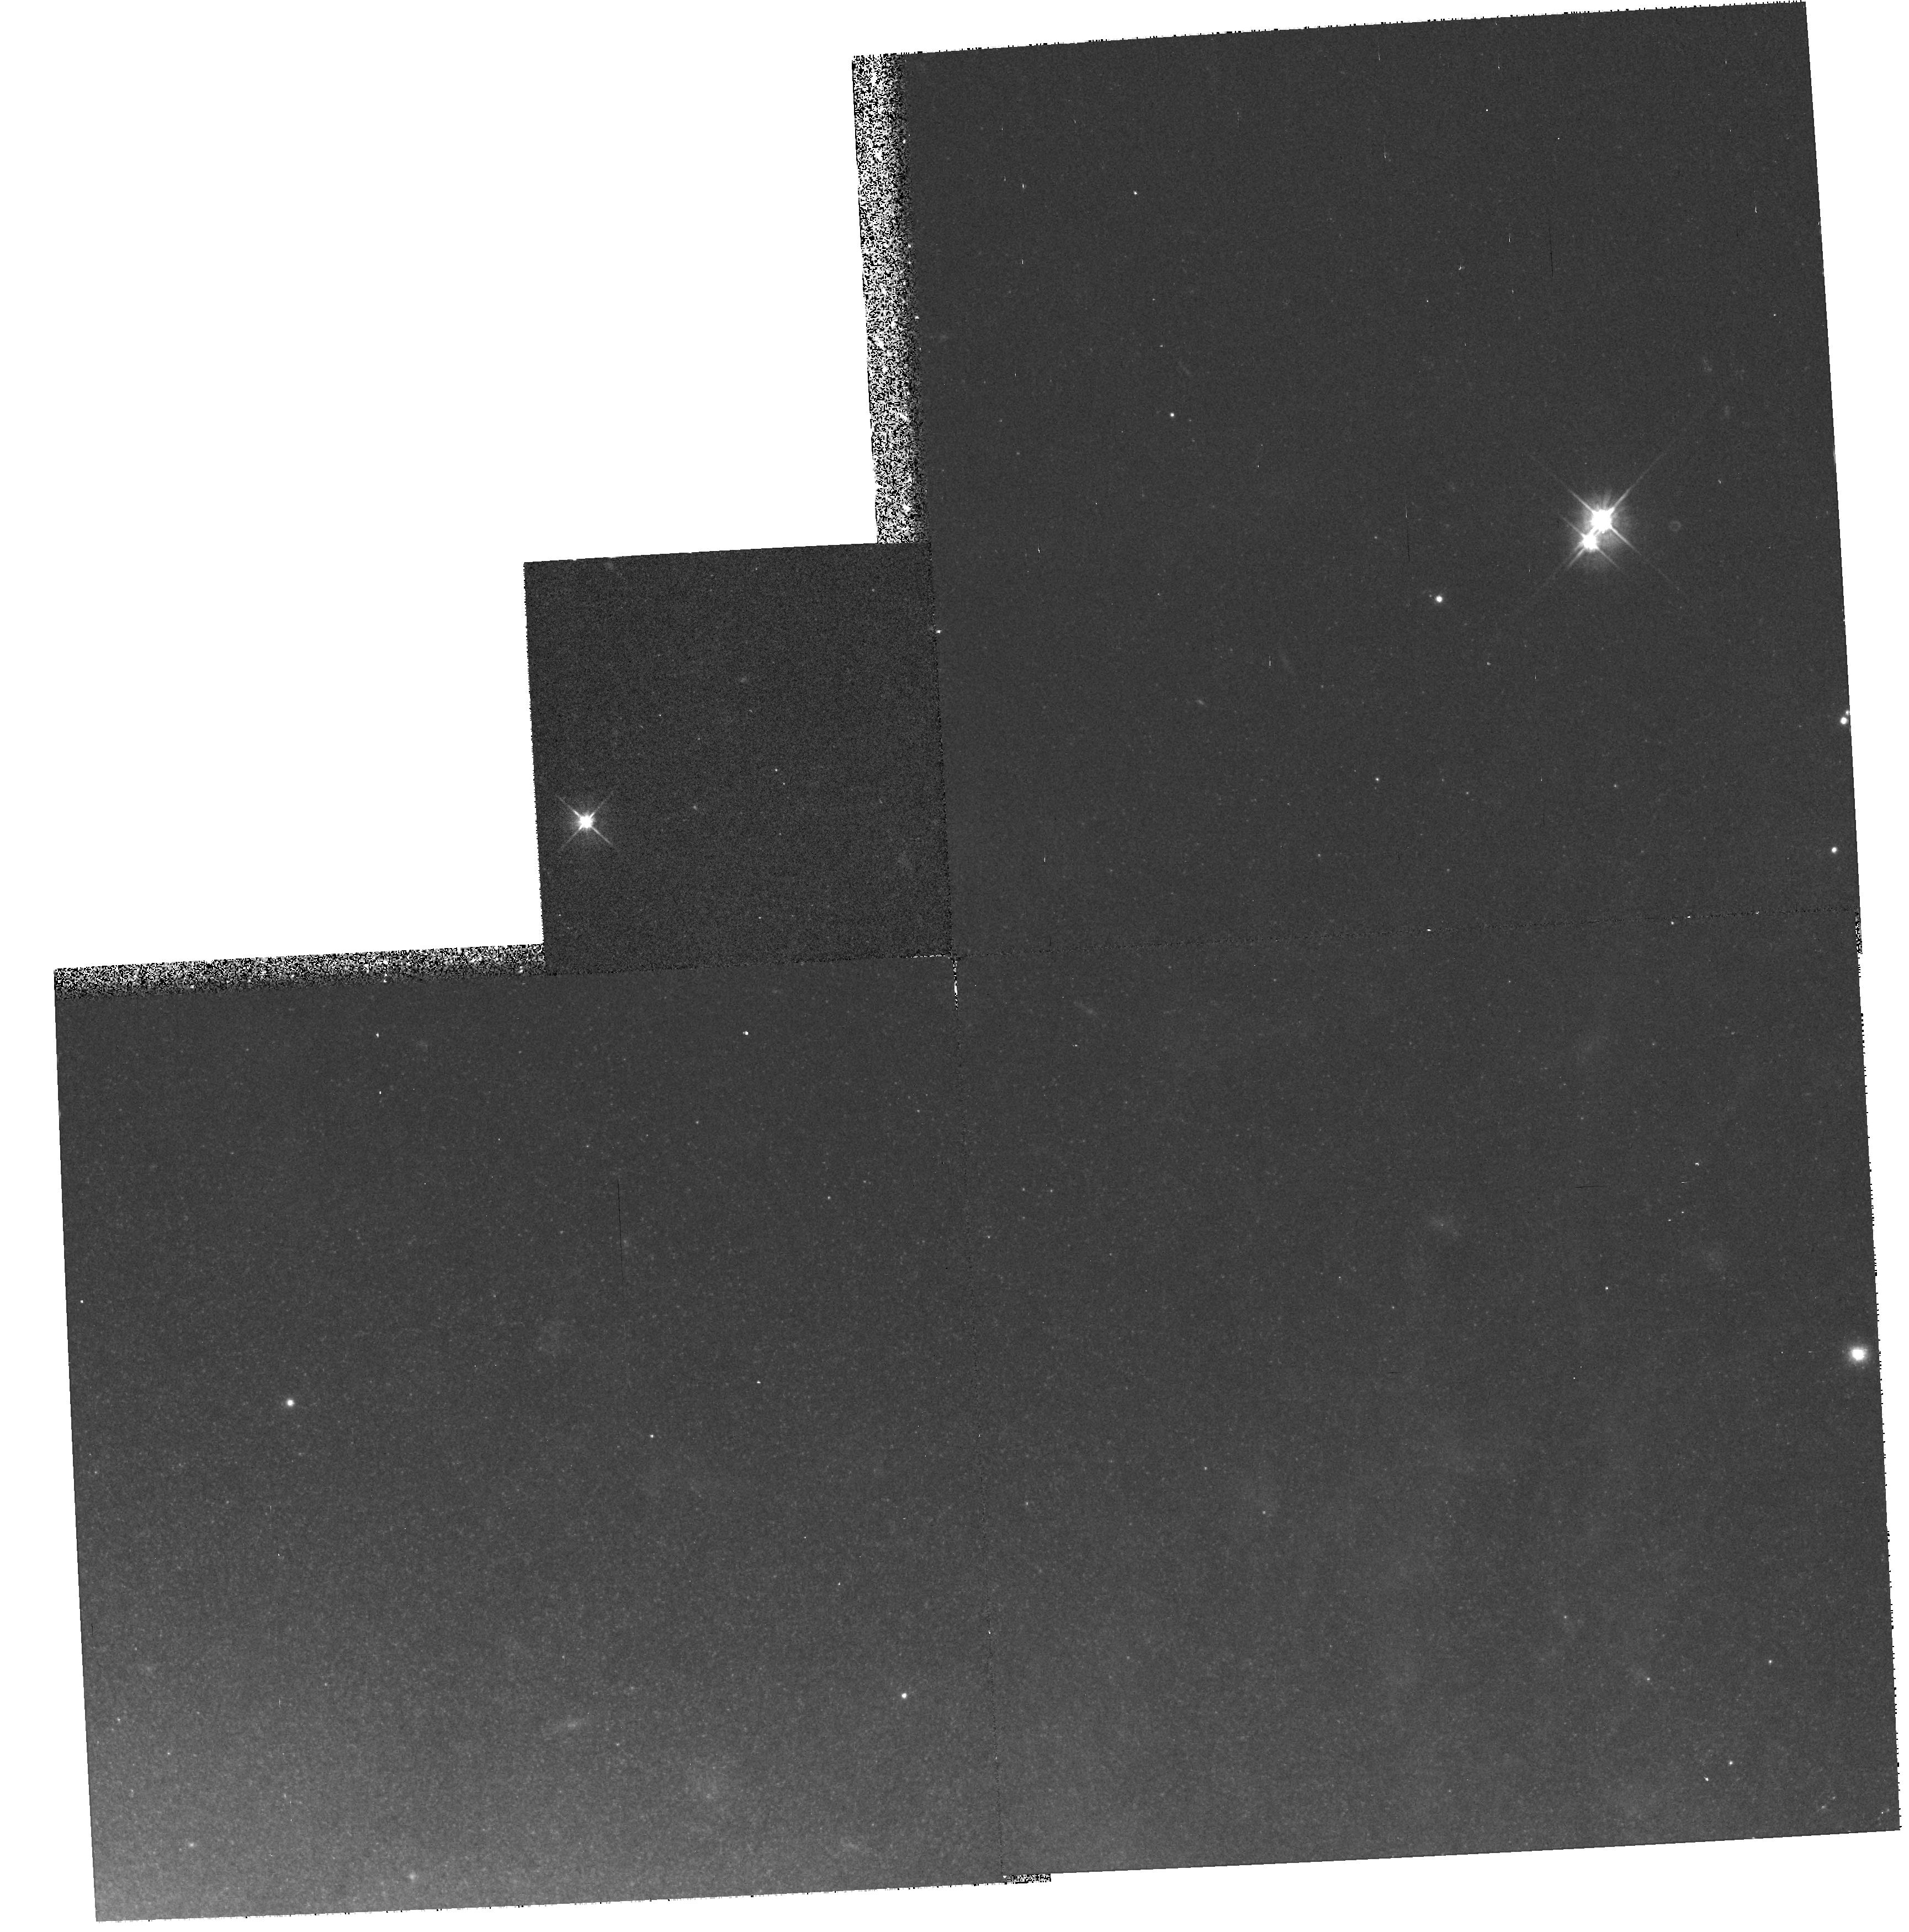
Target: M82-POS1. Instrument: WFPC2/PC. Filter: F555W. Exposure: 17 min. Observation ID: hst_6441_02_wfpc2_pc_f555w_u3nk02

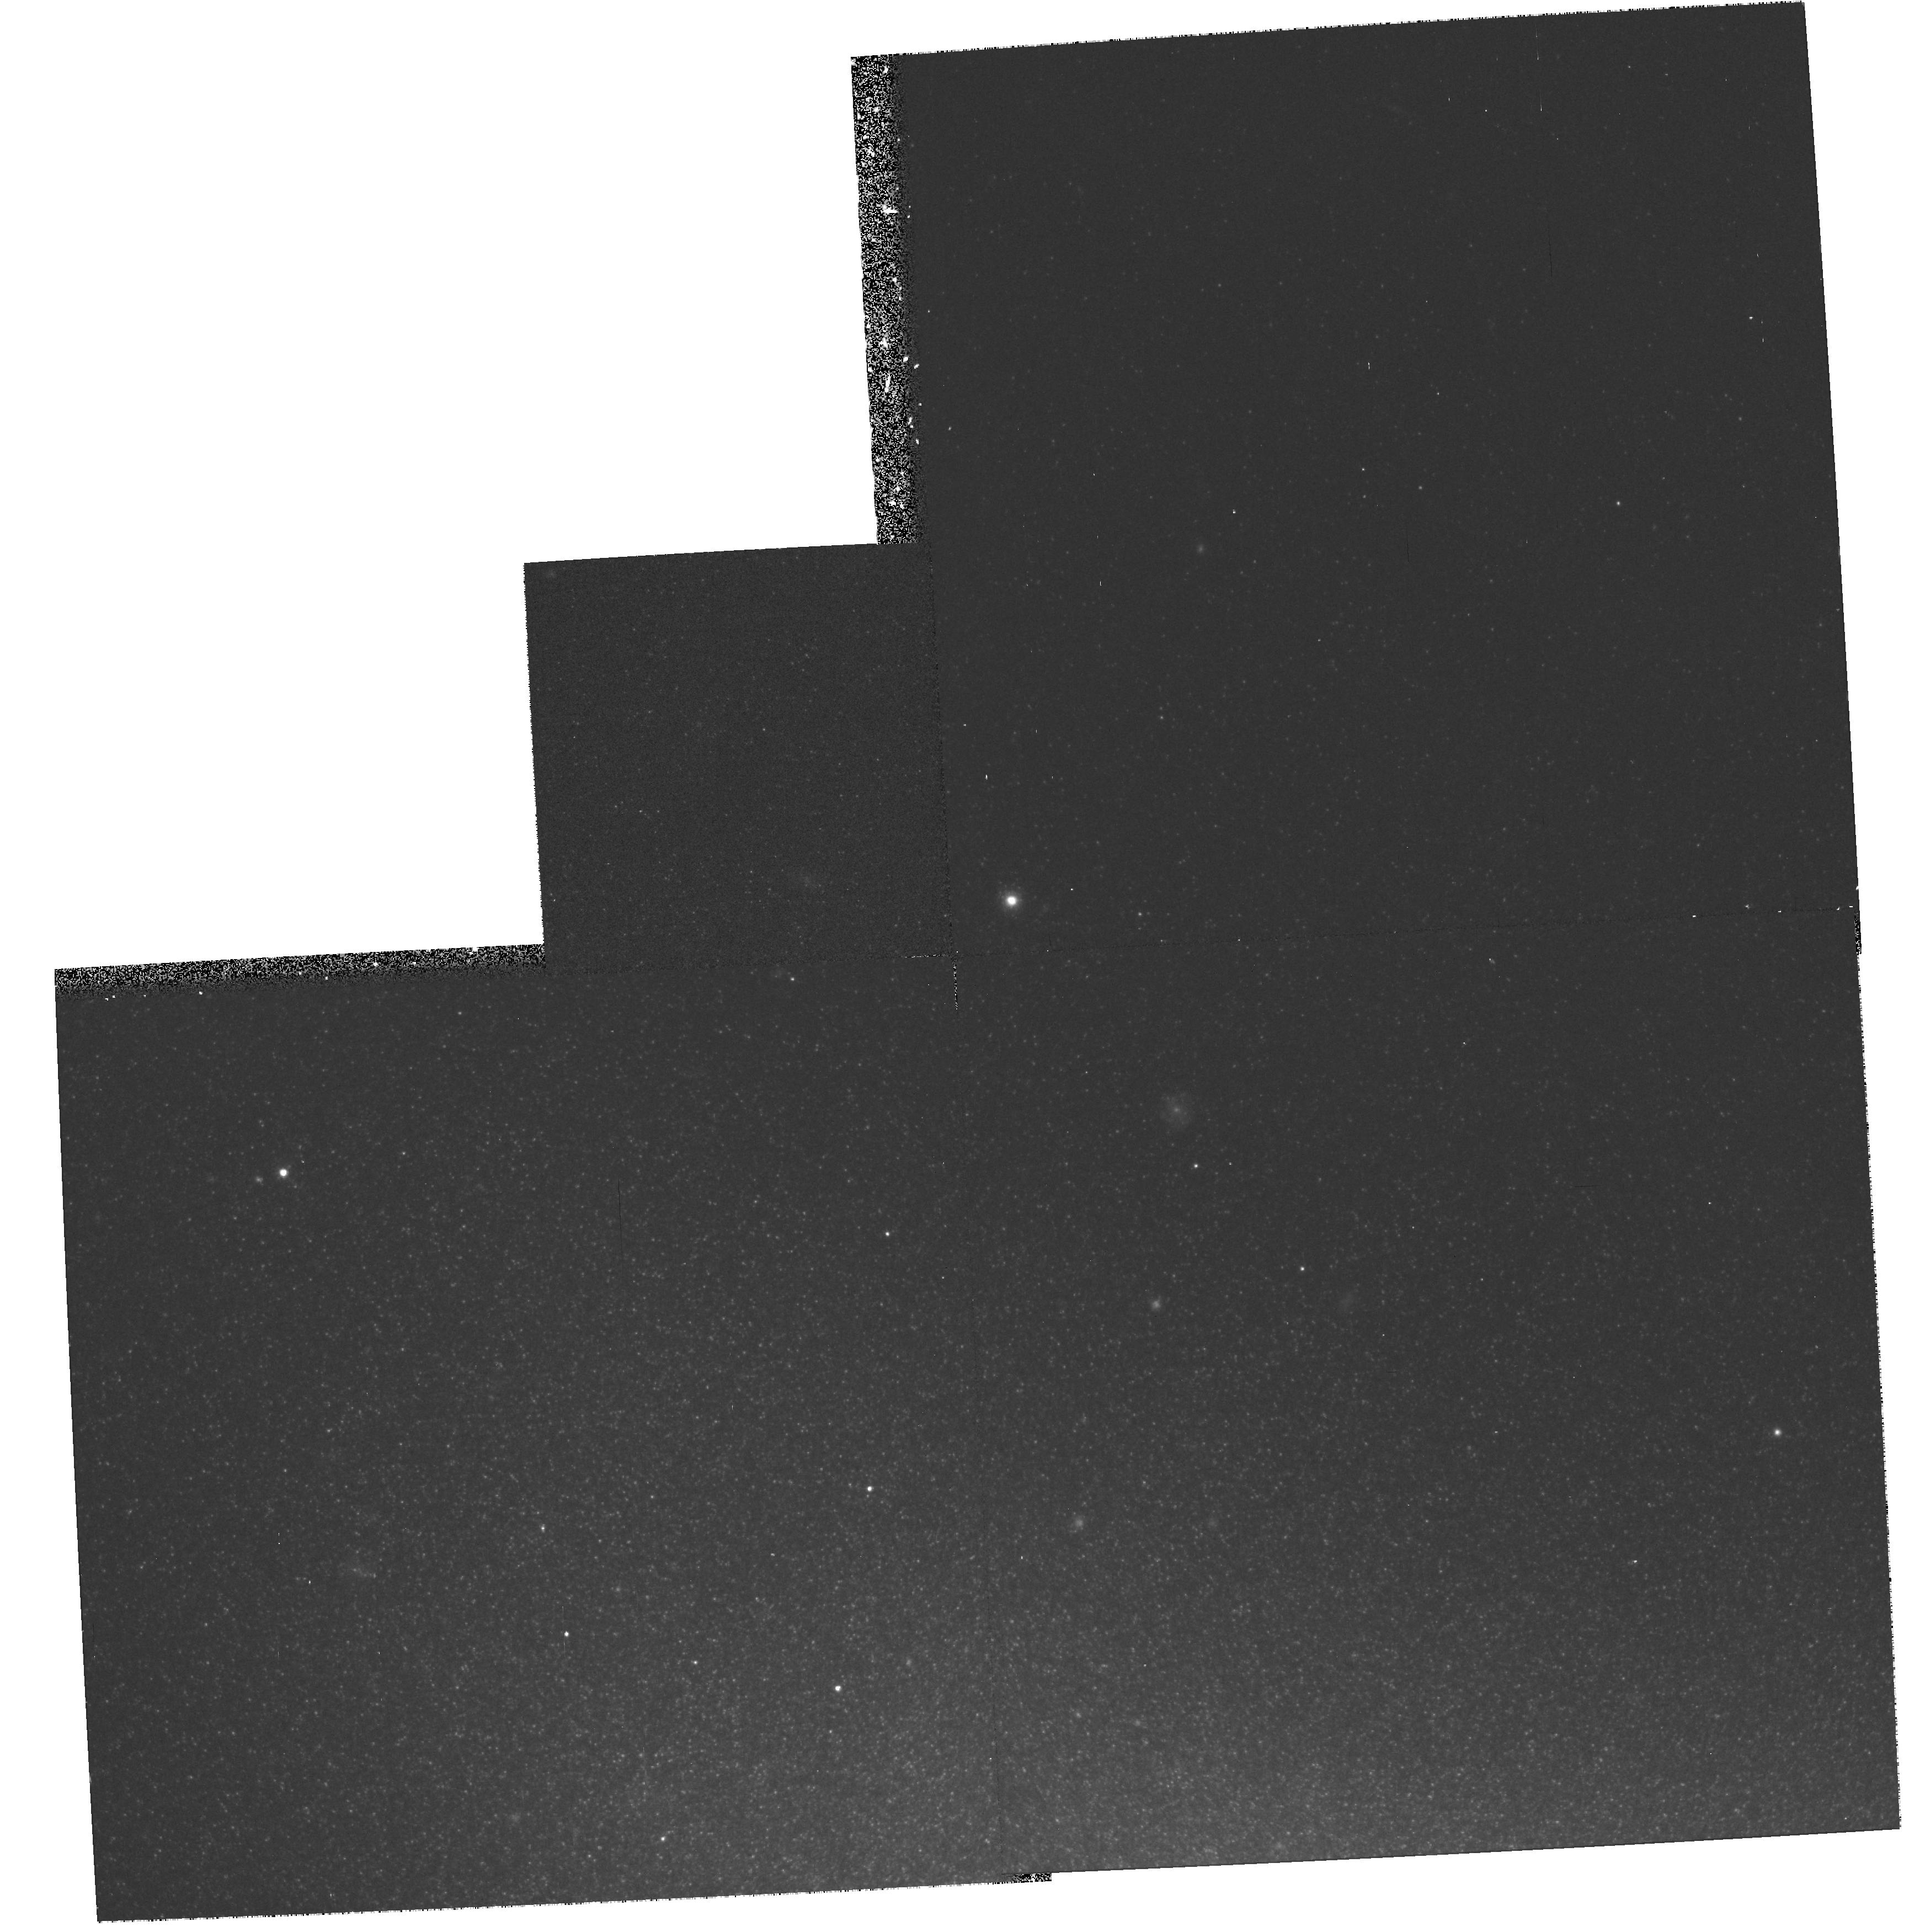
Target: M82-POS2. Instrument: WFPC2/PC. Filter: F814W. Exposure: 17 min. Observation ID: hst_6441_a2_wfpc2_pc_f814w_u3nka2

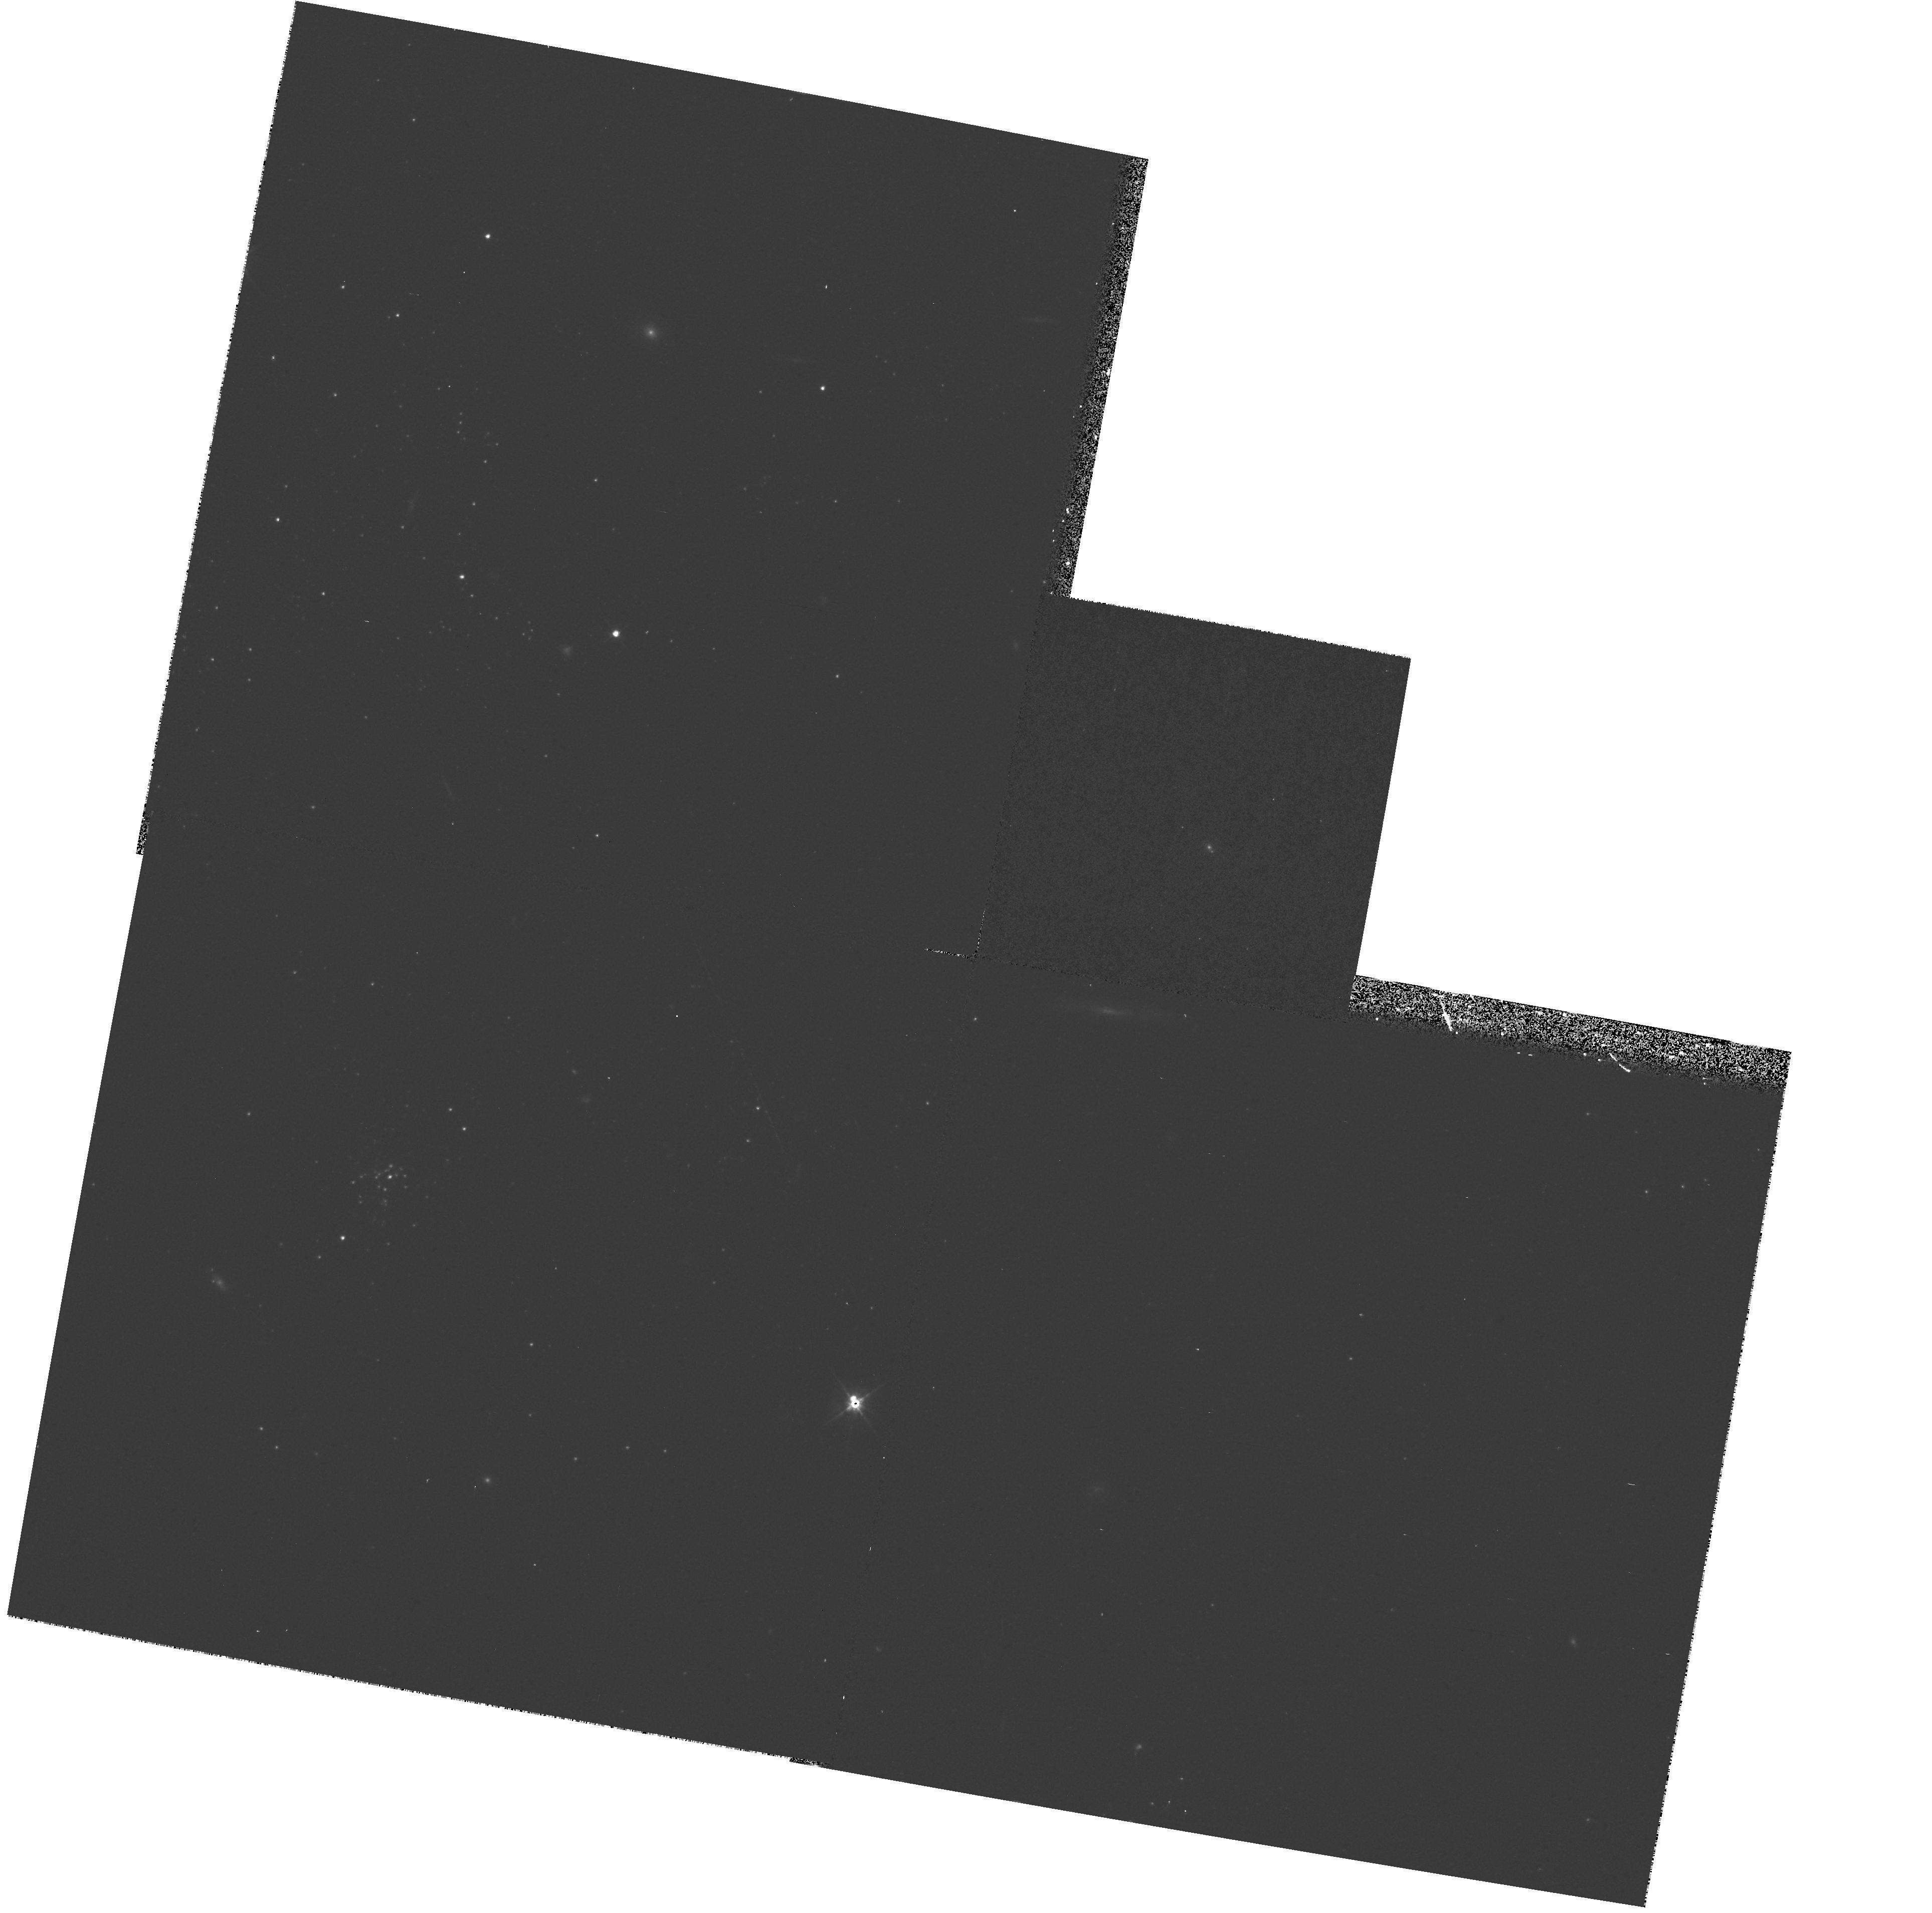
Target: NGC3077-POS2. Instrument: WFPC2/PC. Filter: F555W. Exposure: 13 min. Observation ID: hst_6441_01_wfpc2_pc_f555w_u3nk01

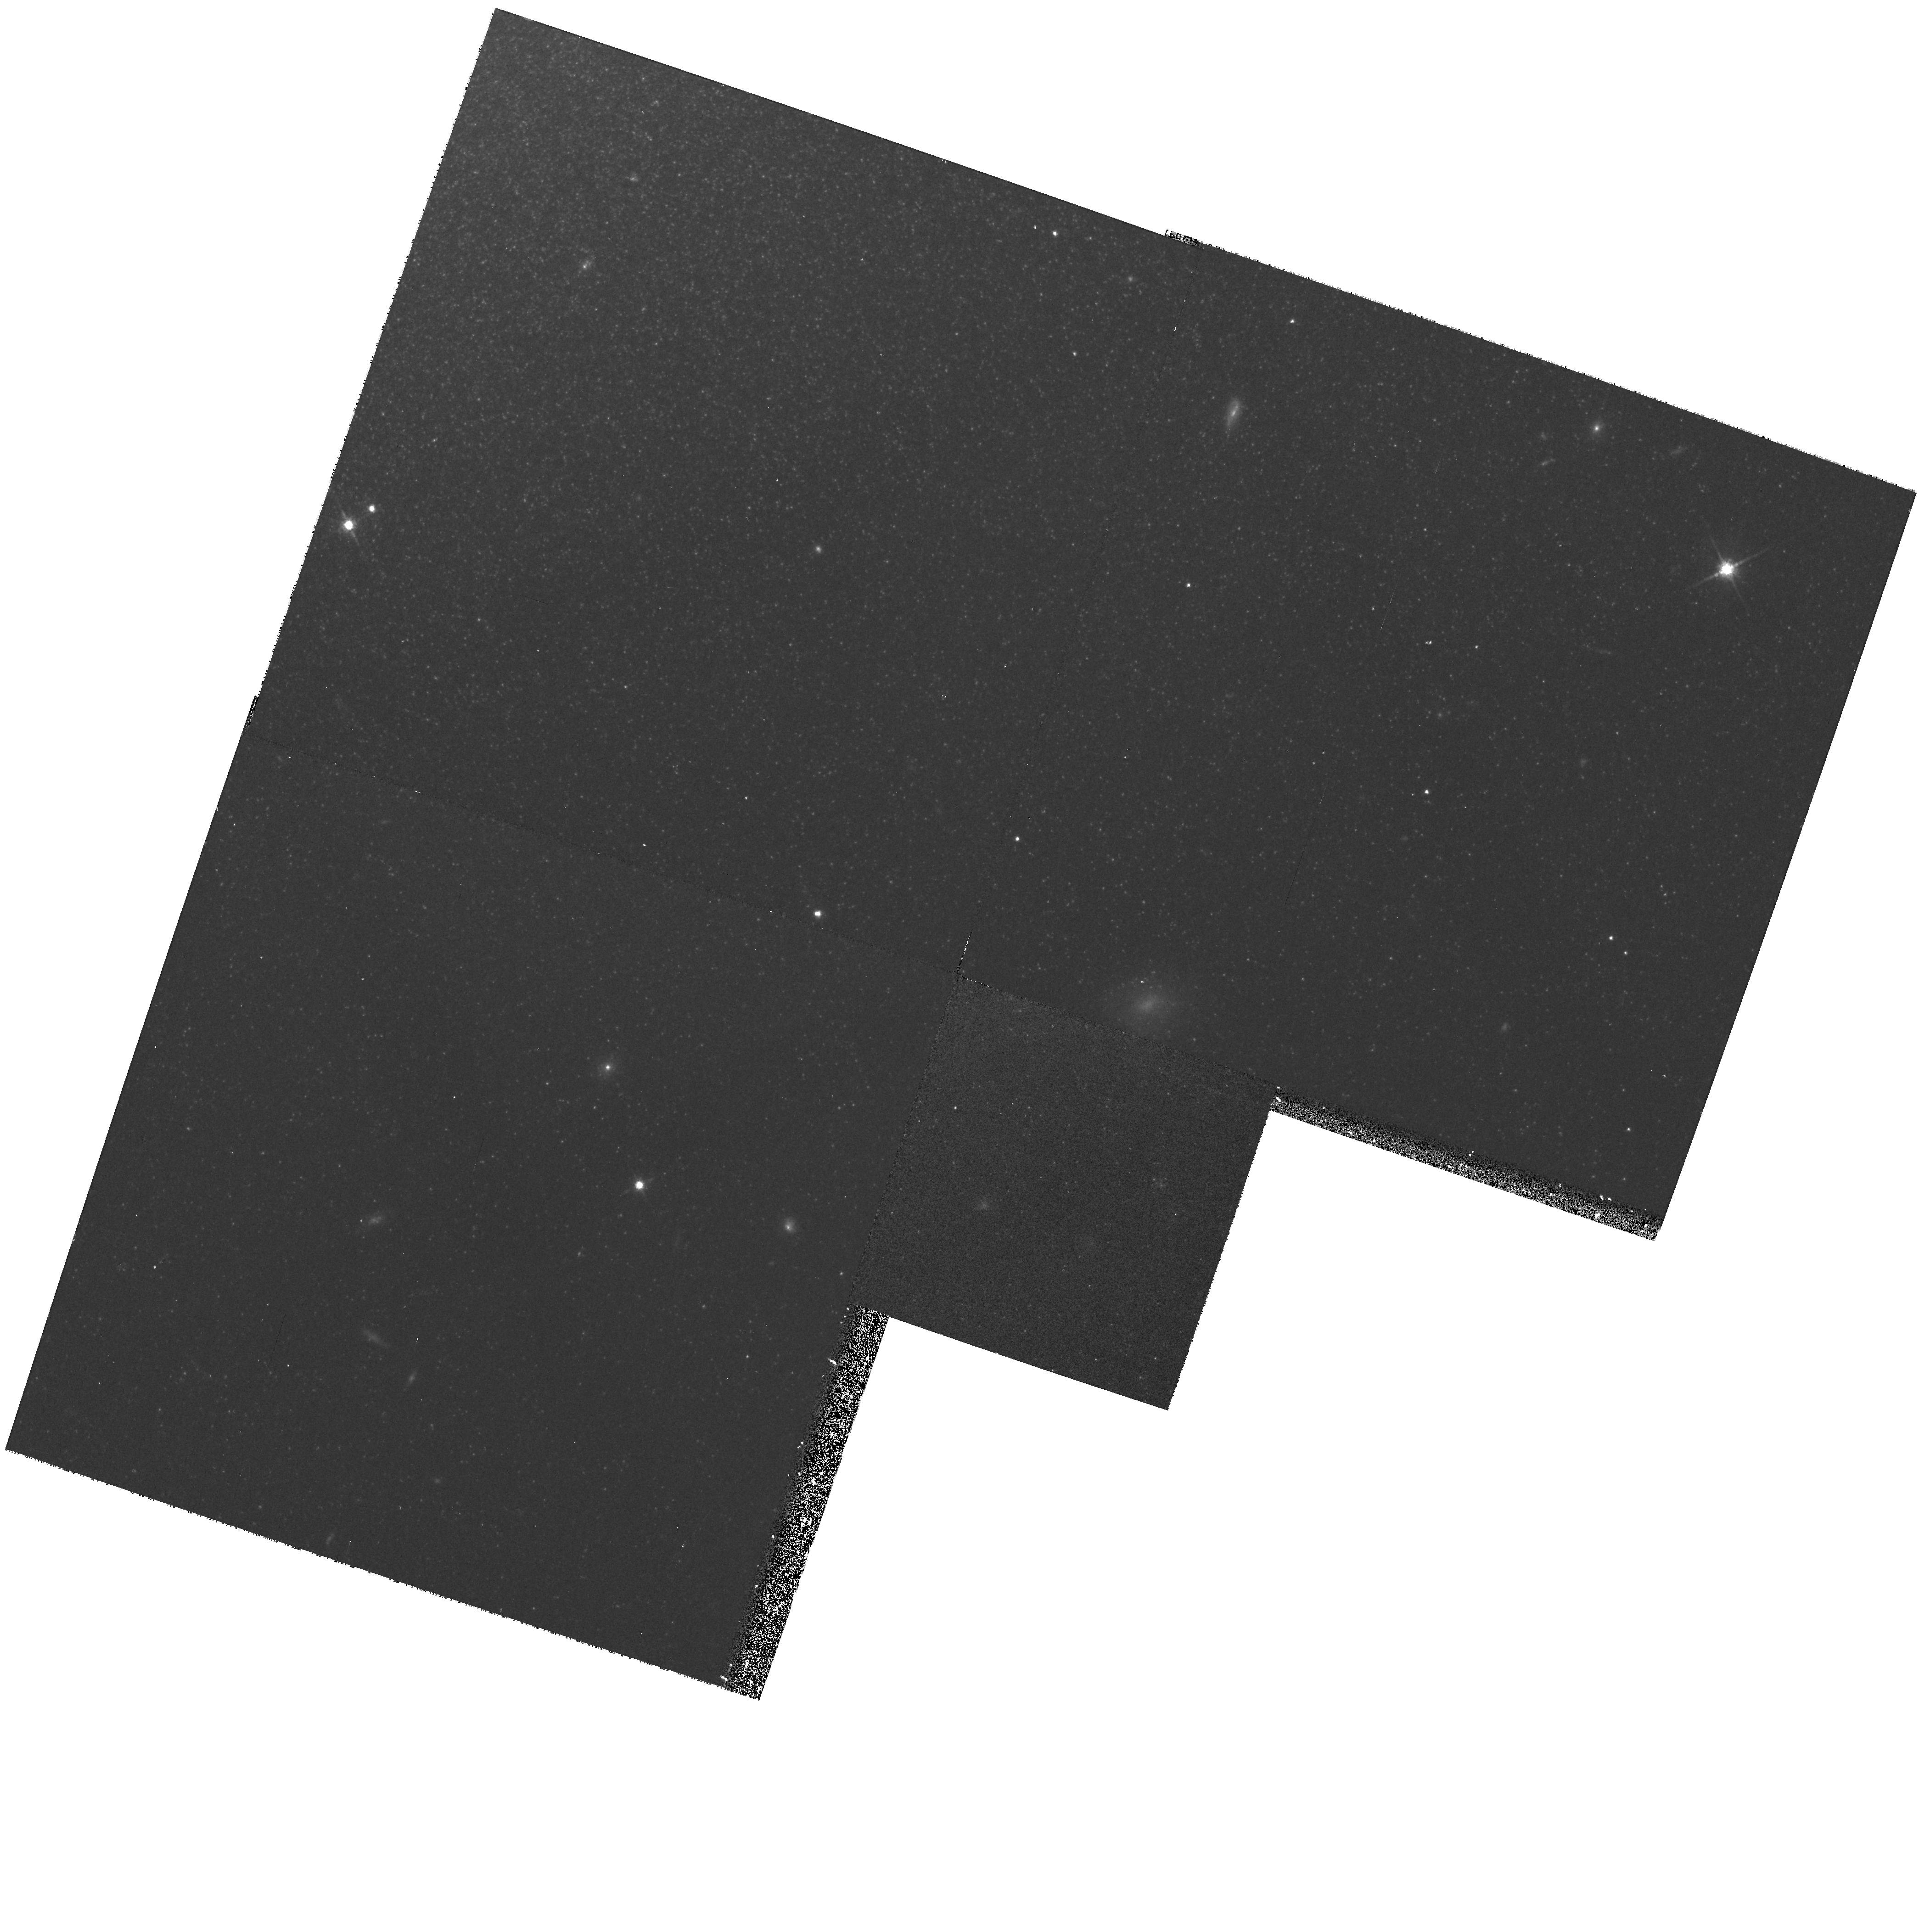
Target: NGC3077-POS1. Instrument: WFPC2/PC. Filter: F814W. Exposure: 17 min. Observation ID: hst_6441_51_wfpc2_pc_f814w_u3nk51

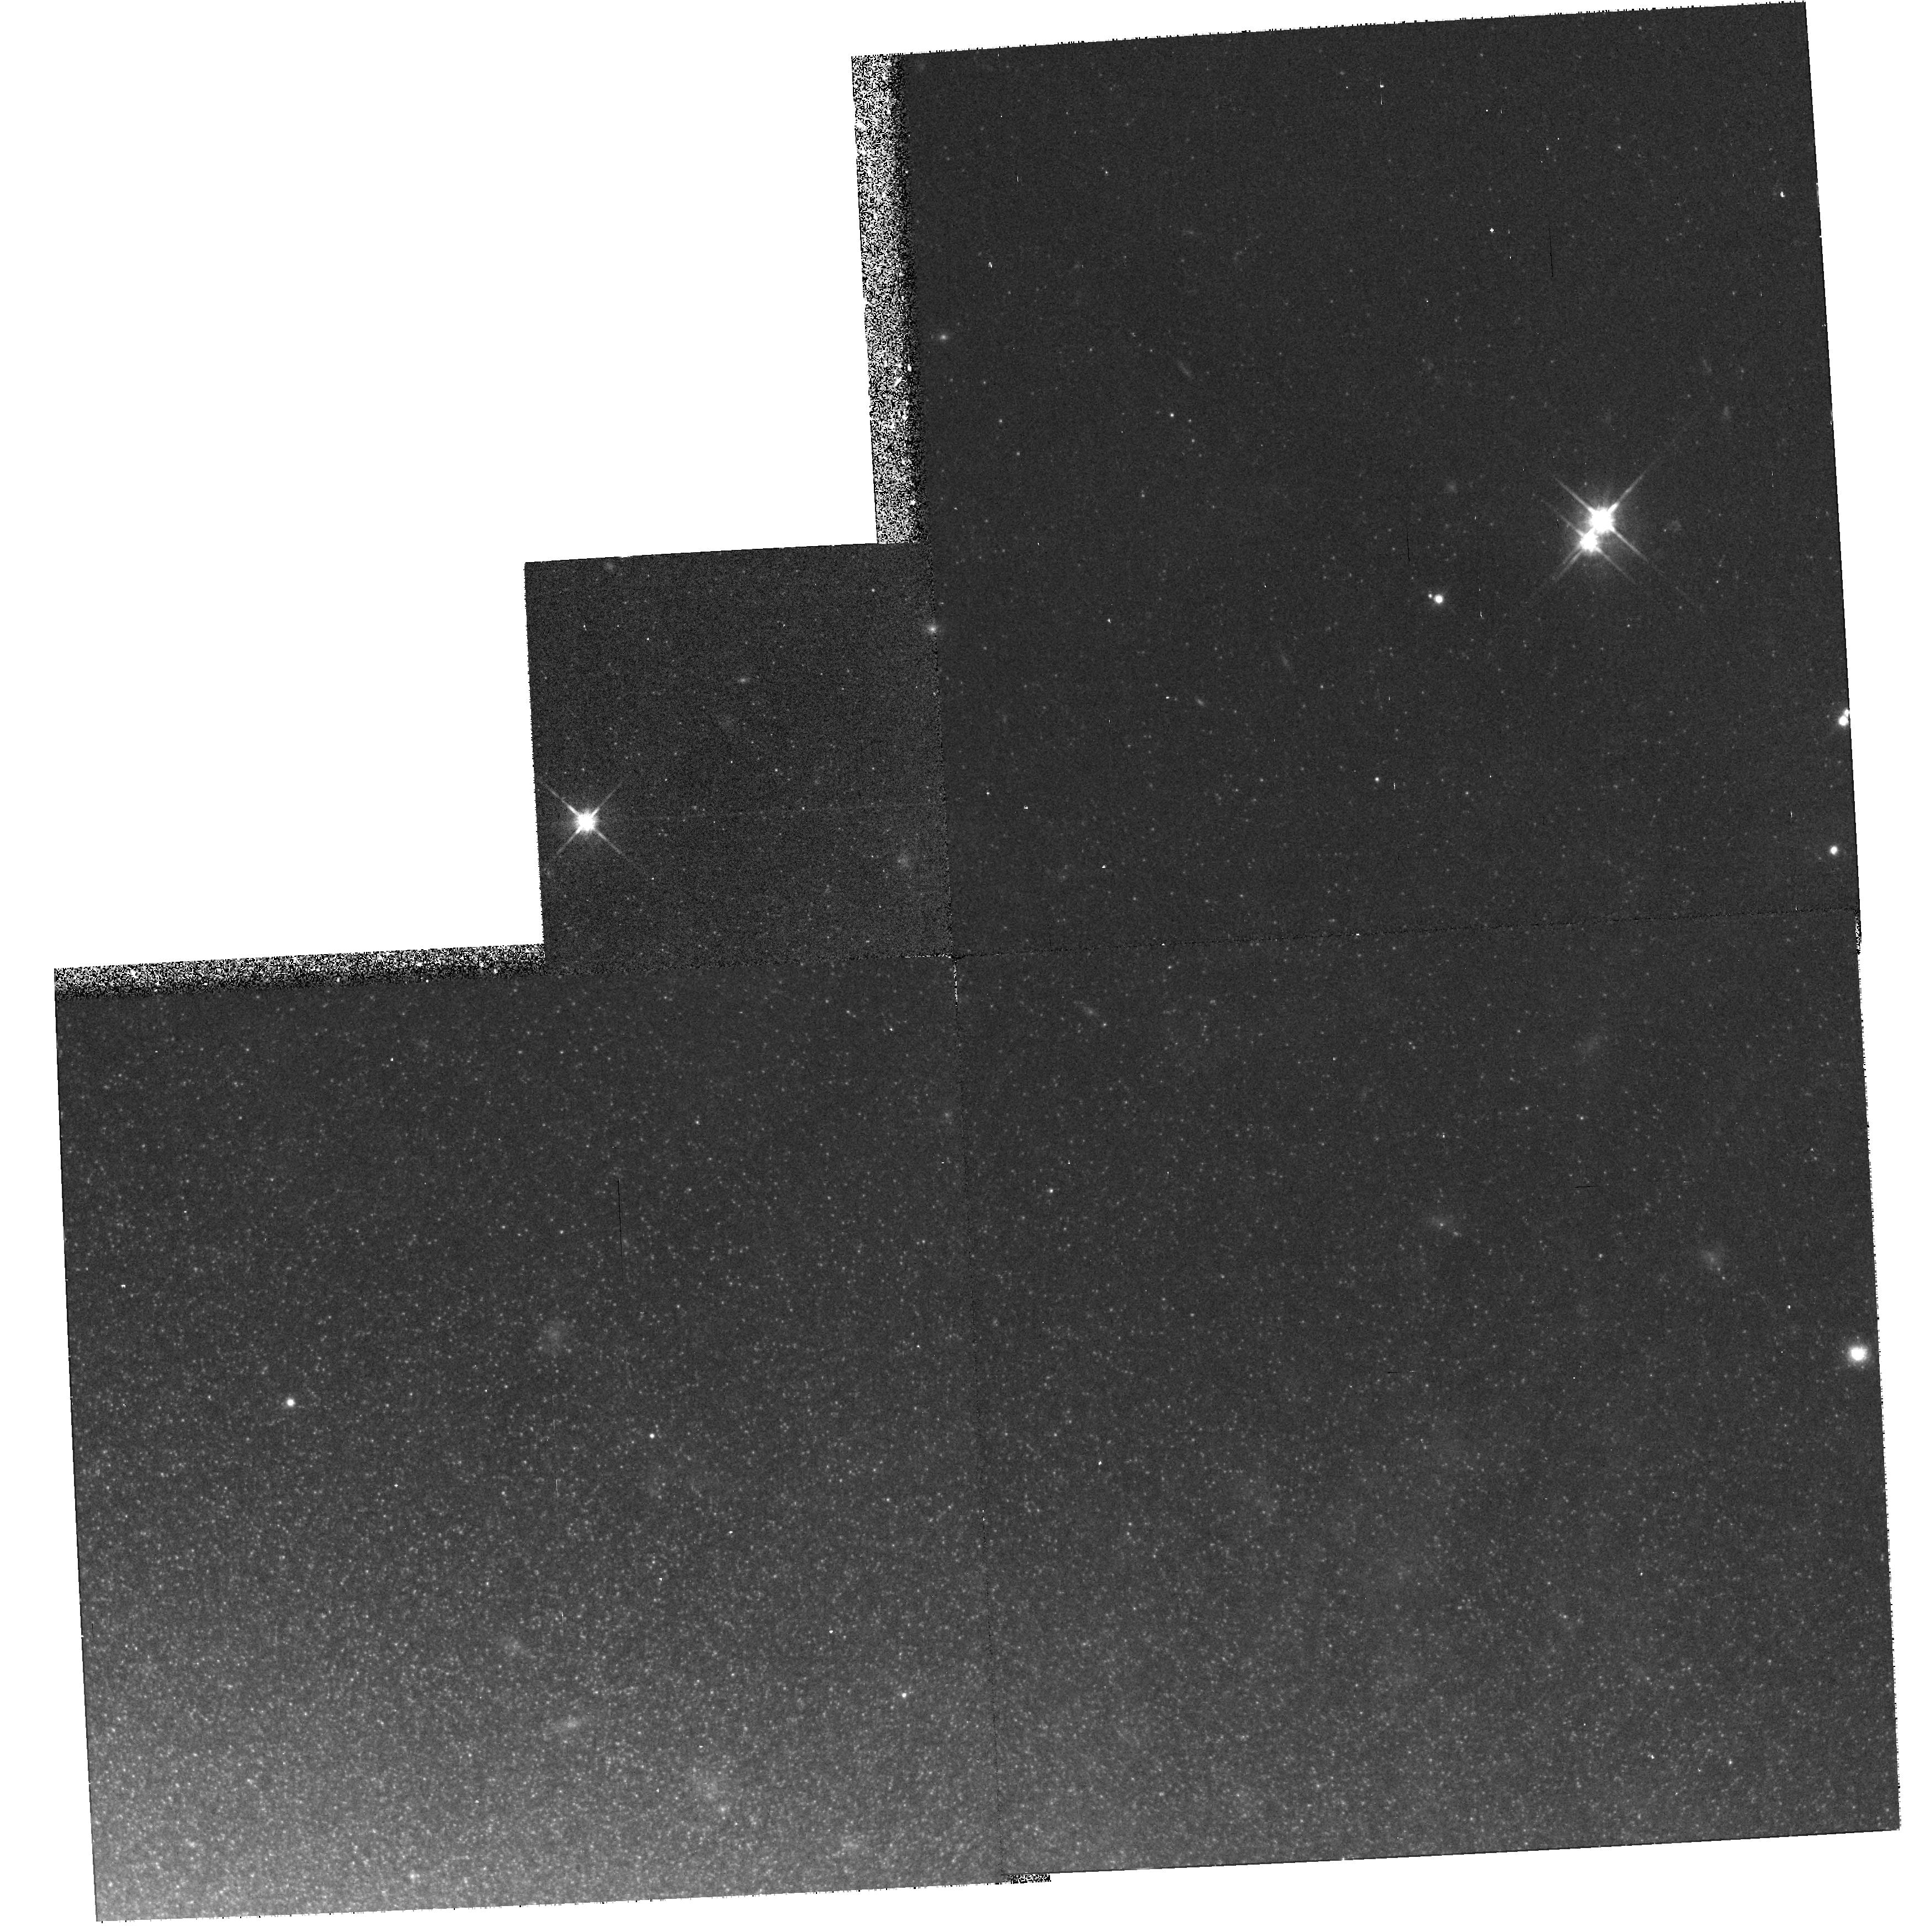
Target: M82-POS1. Instrument: WFPC2/PC. Filter: F814W. Exposure: 17 min. Observation ID: hst_6441_02_wfpc2_pc_f814w_u3nk02

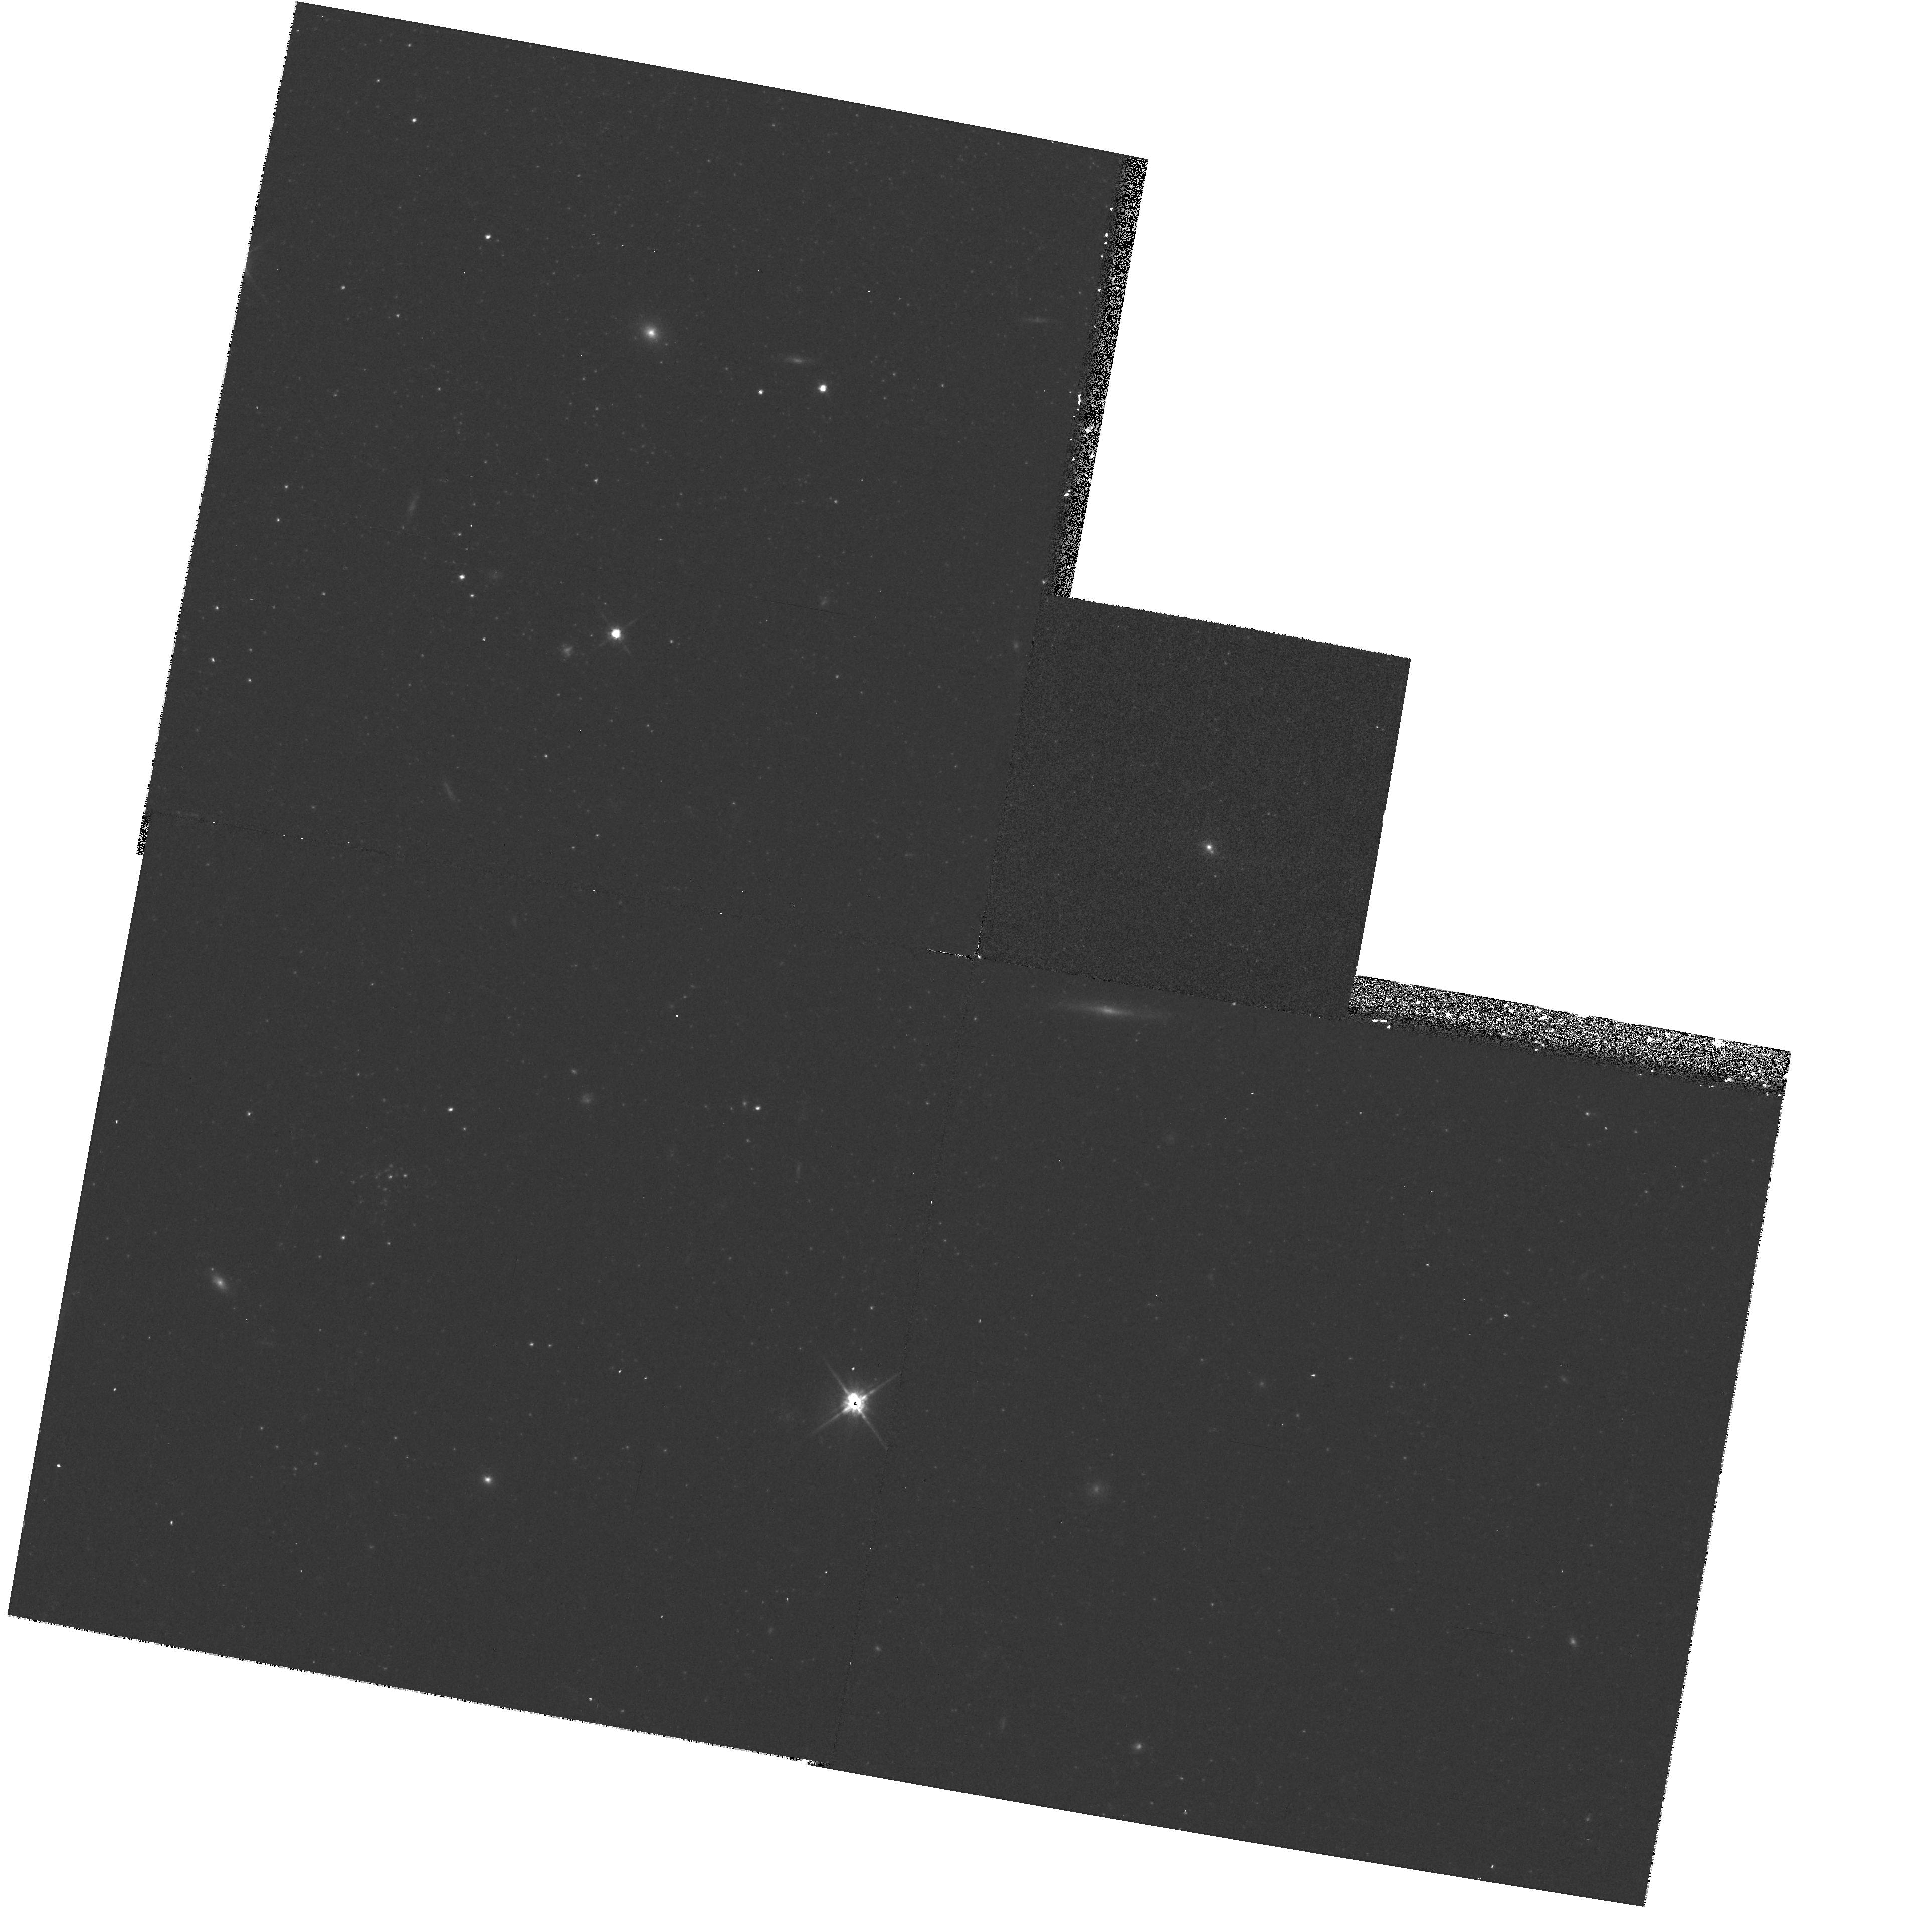
Target: NGC3077-POS2. Instrument: WFPC2/PC. Filter: F814W. Exposure: 13 min. Observation ID: hst_6441_01_wfpc2_pc_f814w_u3nk01

The Unknown Stellar Populations in Amorphous Galaxies: NGC 3077 and M82 (PI: Sakai, Shoko)

In a ground-based attempt at the Palomar 5m to determine the distances to M81 Group galaxies using the tip of the red giant branch (TRGB) method, we have discovered a population of at least 1700 star--like objects at I = 21--26 mag and V-I = 1.0 mag within and around the amorphous galaxy NGC 3077. Two possible interpretations for these objects are: (1) intermediate-aged asymptotic giant branch stars, or (2) a vast population of globular clusters unresolved from the ground. In either case, this represents the first resolution of the `stellar' population in an amorphous (= Type II irregular) galaxy. These objects are also most likely a product of the encounter of NGC 3077 with M81. HST provides a resolution of 1.8 parsec/pixel at the distance of the M81 group; even modest V + I exposures should be capable of discriminating between globular clusters and stars based on simple radial luminosity profiles. In these same images, the TRGB stars (expected to begin at I ~ 23.7 mag) will be resolved and a direct distance to NGC 3077 will be obtained. For direct comparison, M82 is another amorphous galaxy in this same group. A differential study of the bright stellar populations in two of the nearest examples of these rare forms of tidally--interacting systems can thus be made in a distance--independent way. We plan therefore to image the halo population of M82 also for the first time, searching for its AGB/cluster population, as well as surely measuring the TRGB population.